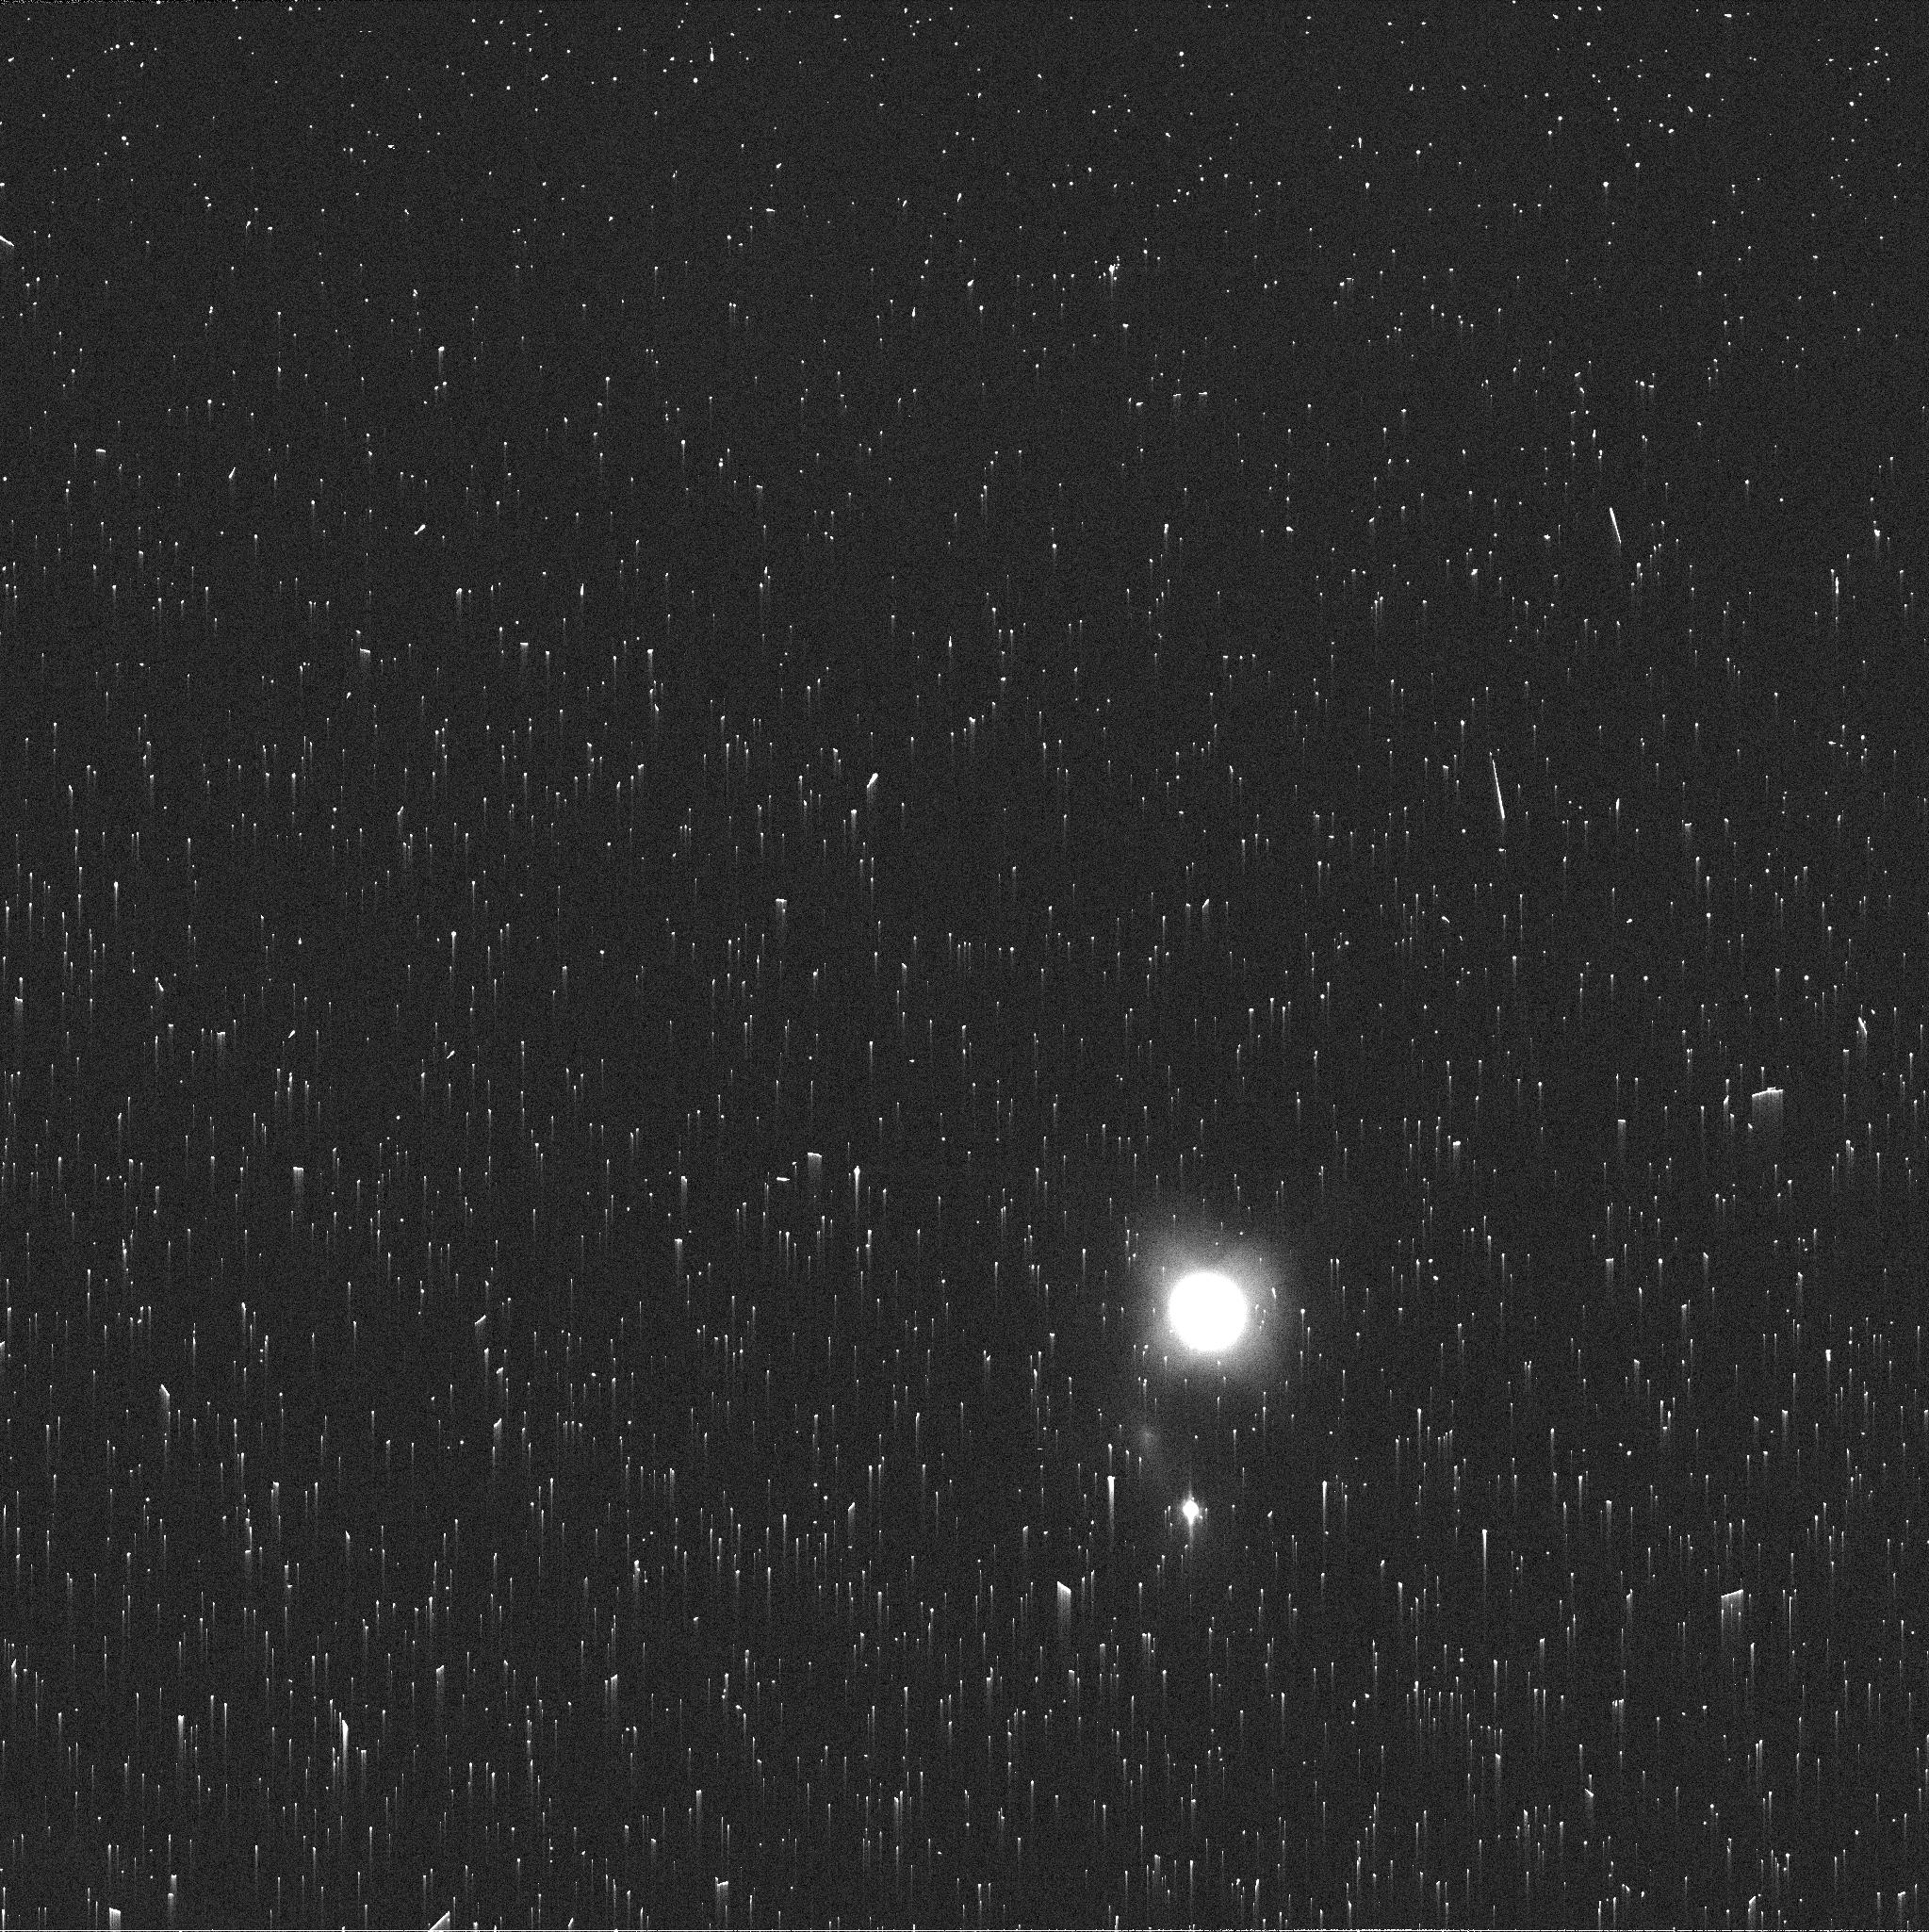
Target: NEPTUNE-MAPS. Instrument: WFC3/UVIS. Filter: FQ619N. Exposure: 2 min. Observation ID: ifcu24fgq

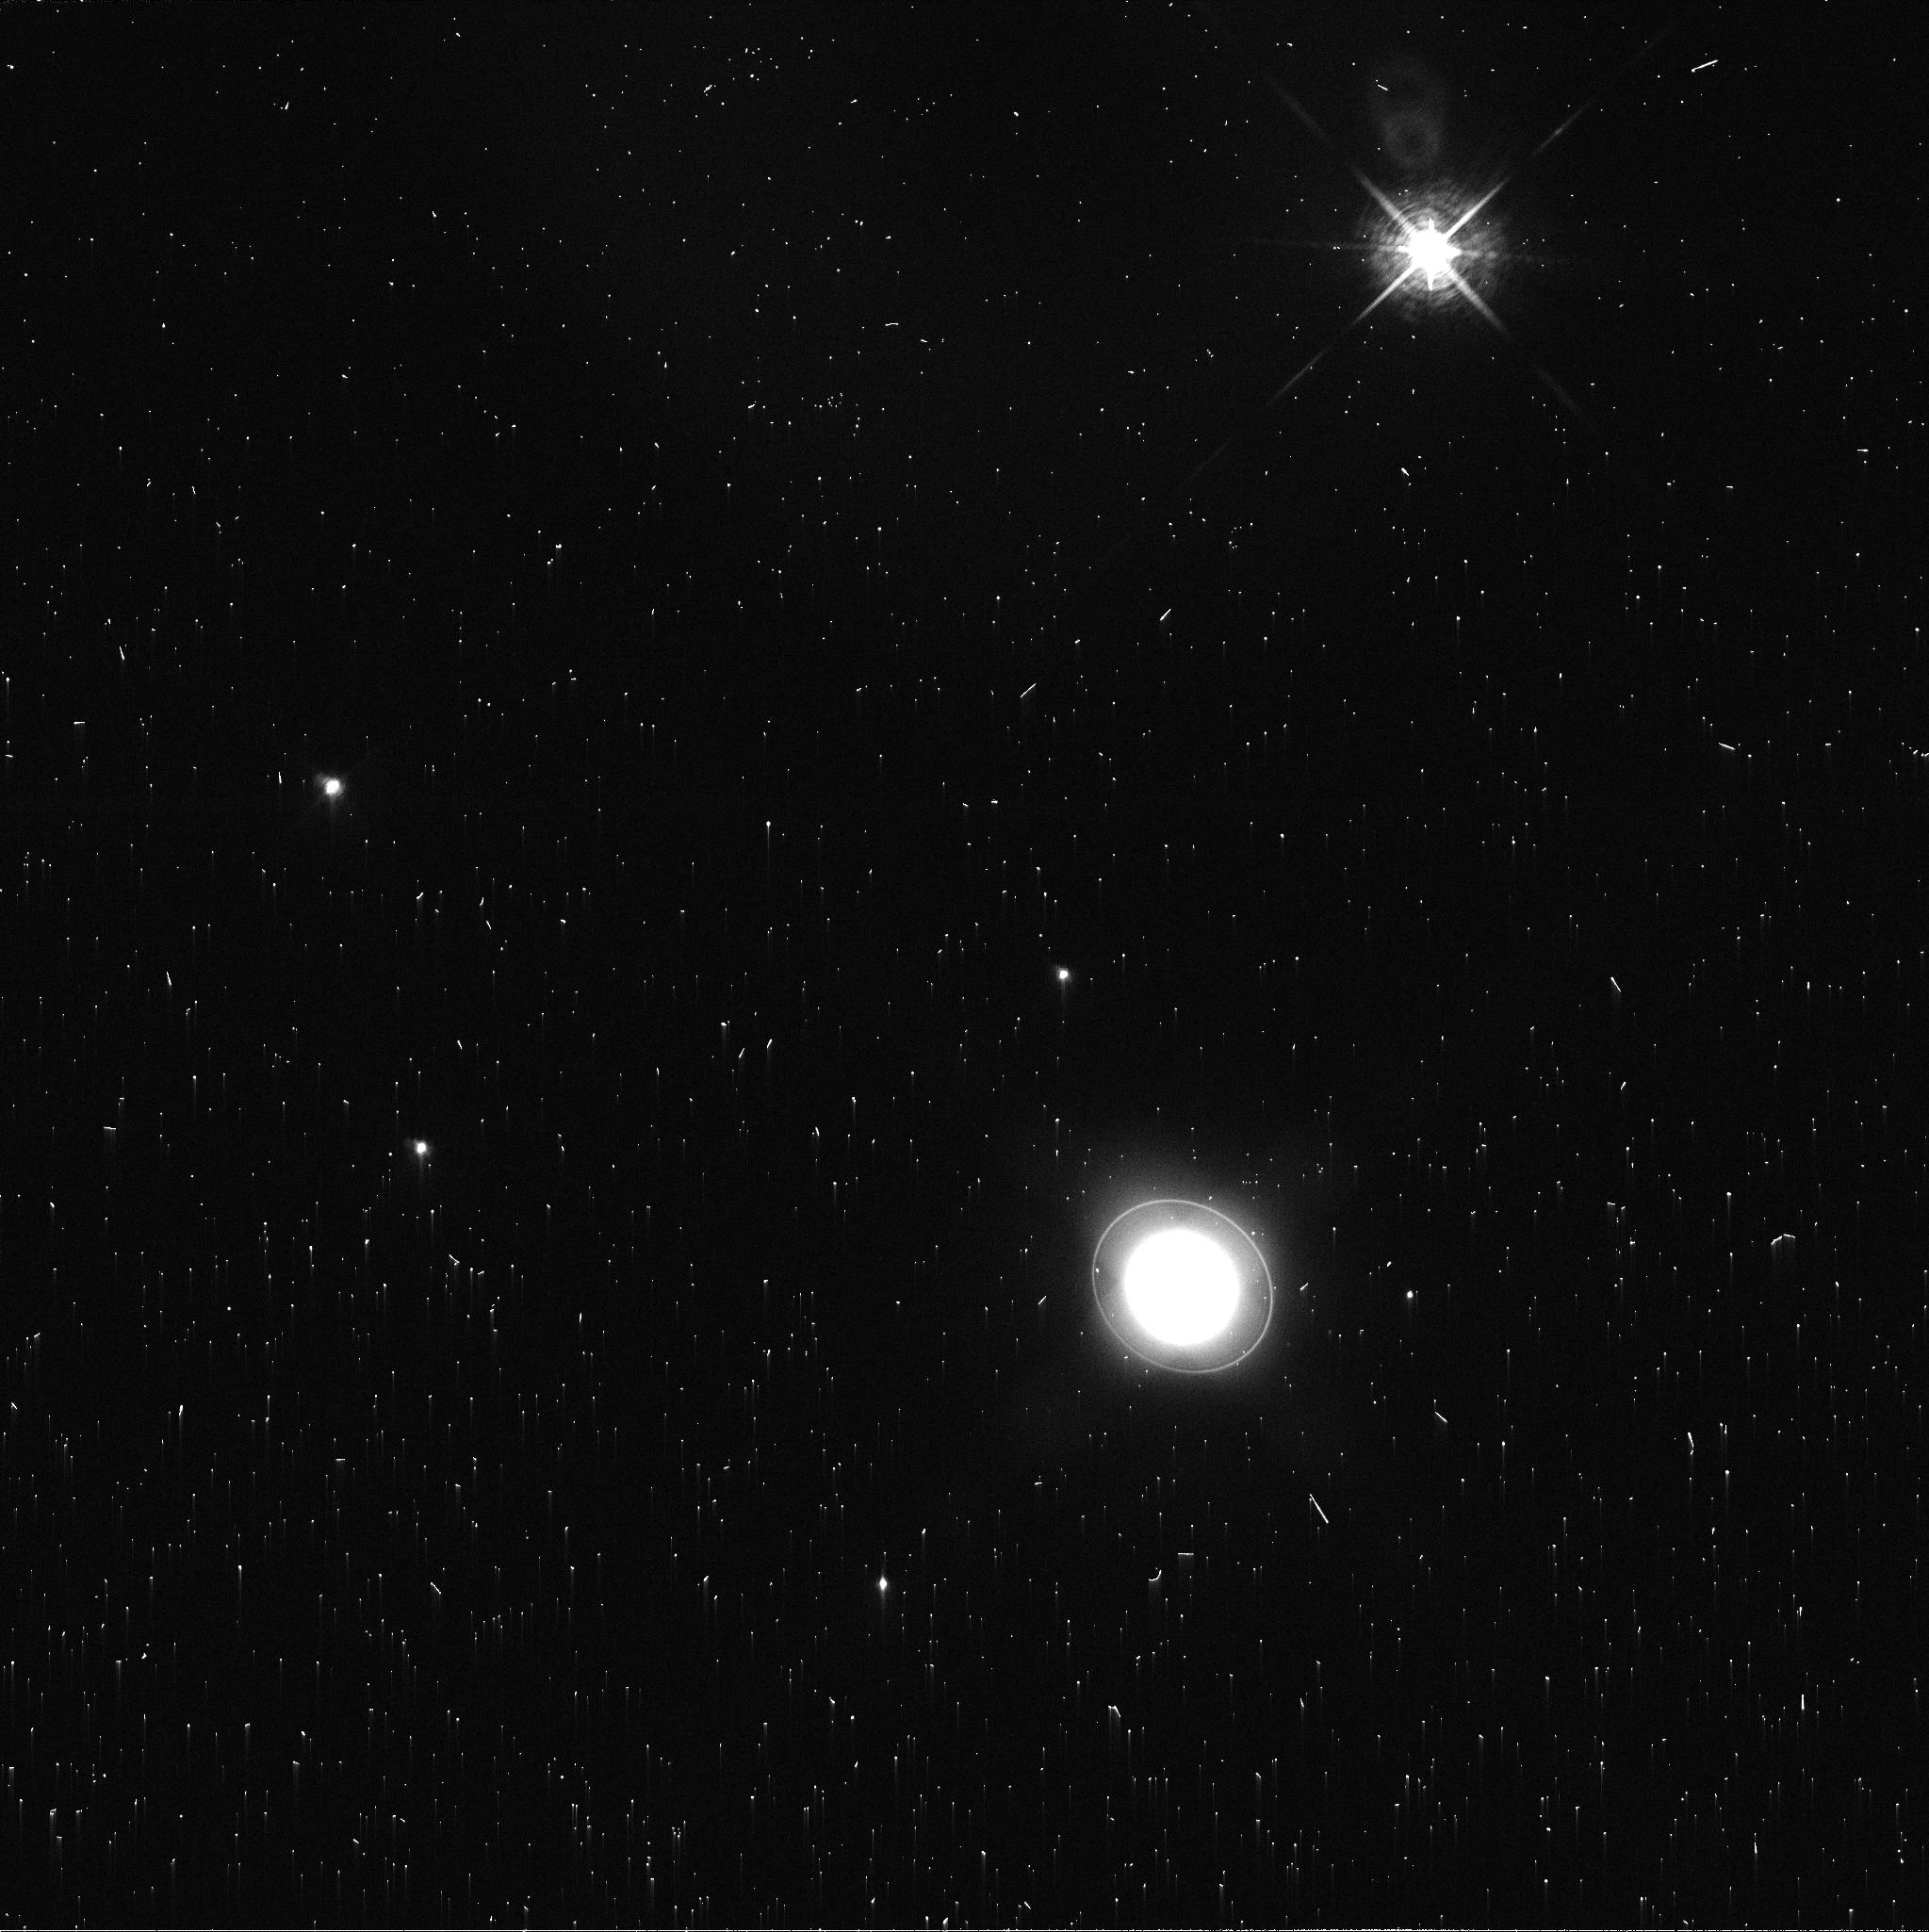
Target: URANUS-MAPS. Instrument: WFC3/UVIS. Filter: FQ619N. Exposure: 2 min. Observation ID: ifcu03gfq

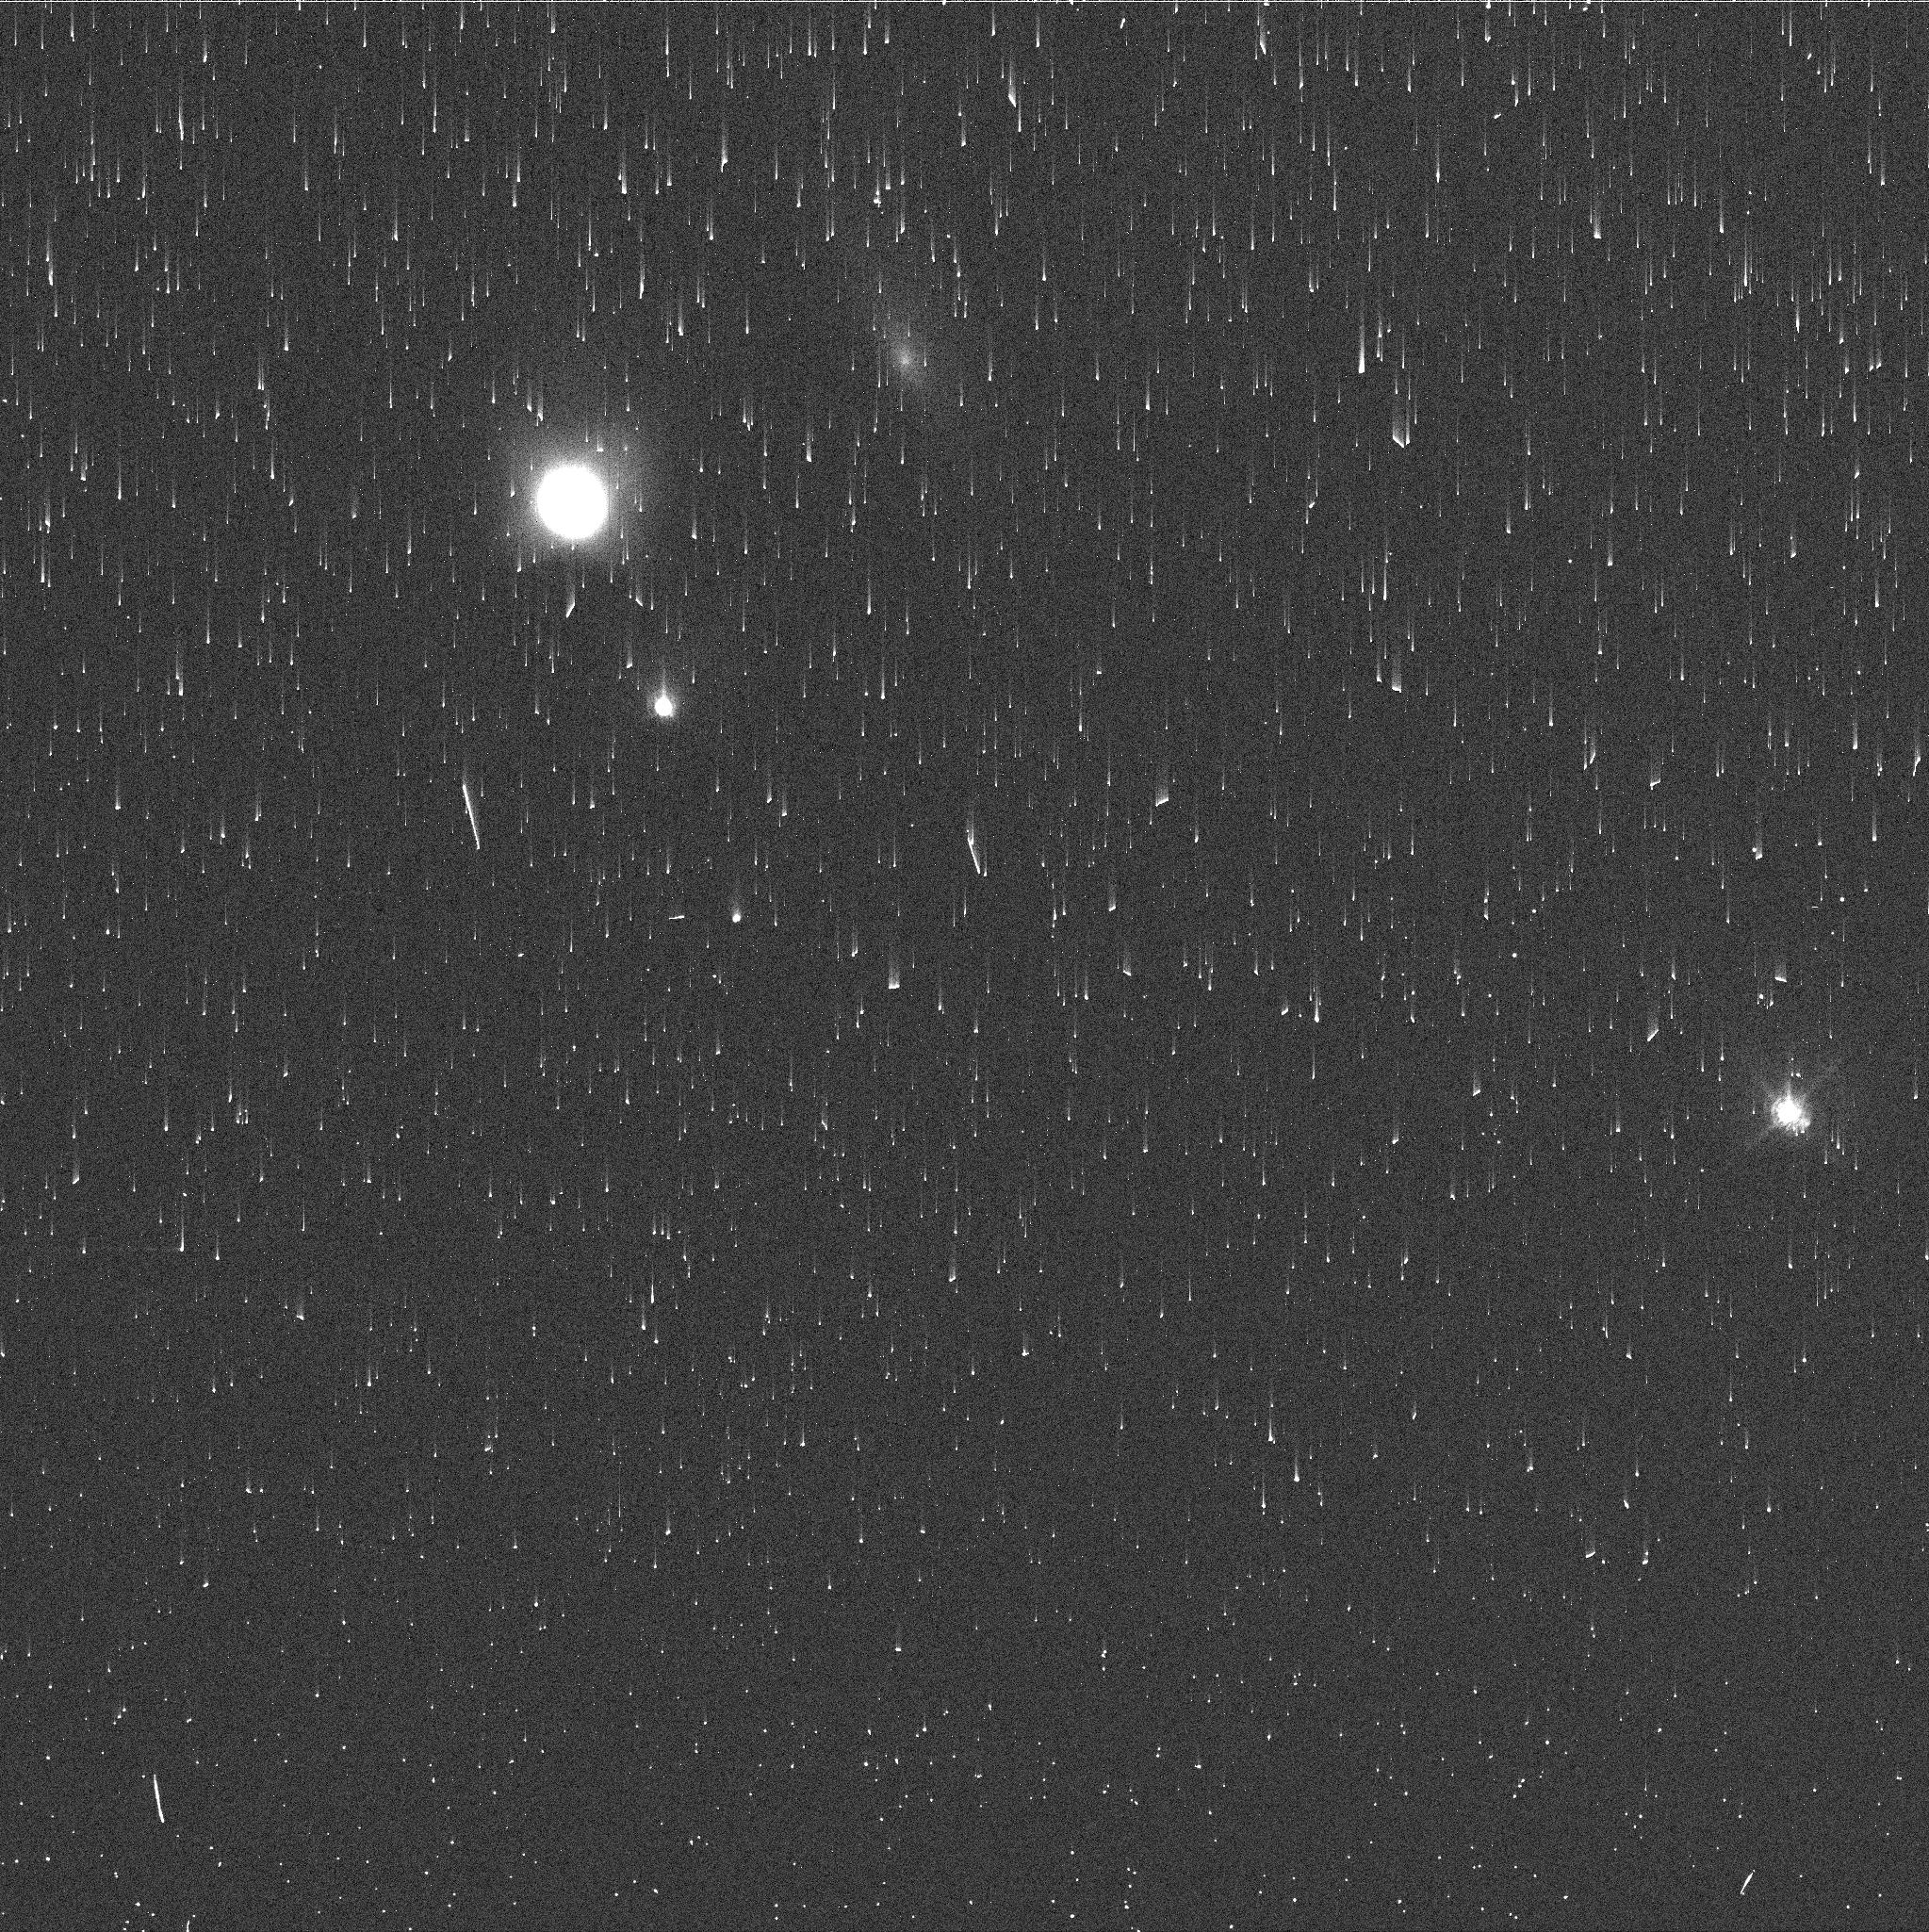
Target: NEPTUNE-MAPS. Instrument: WFC3/UVIS. Filter: FQ727N. Exposure: 2 min. Observation ID: ifcu26gjq

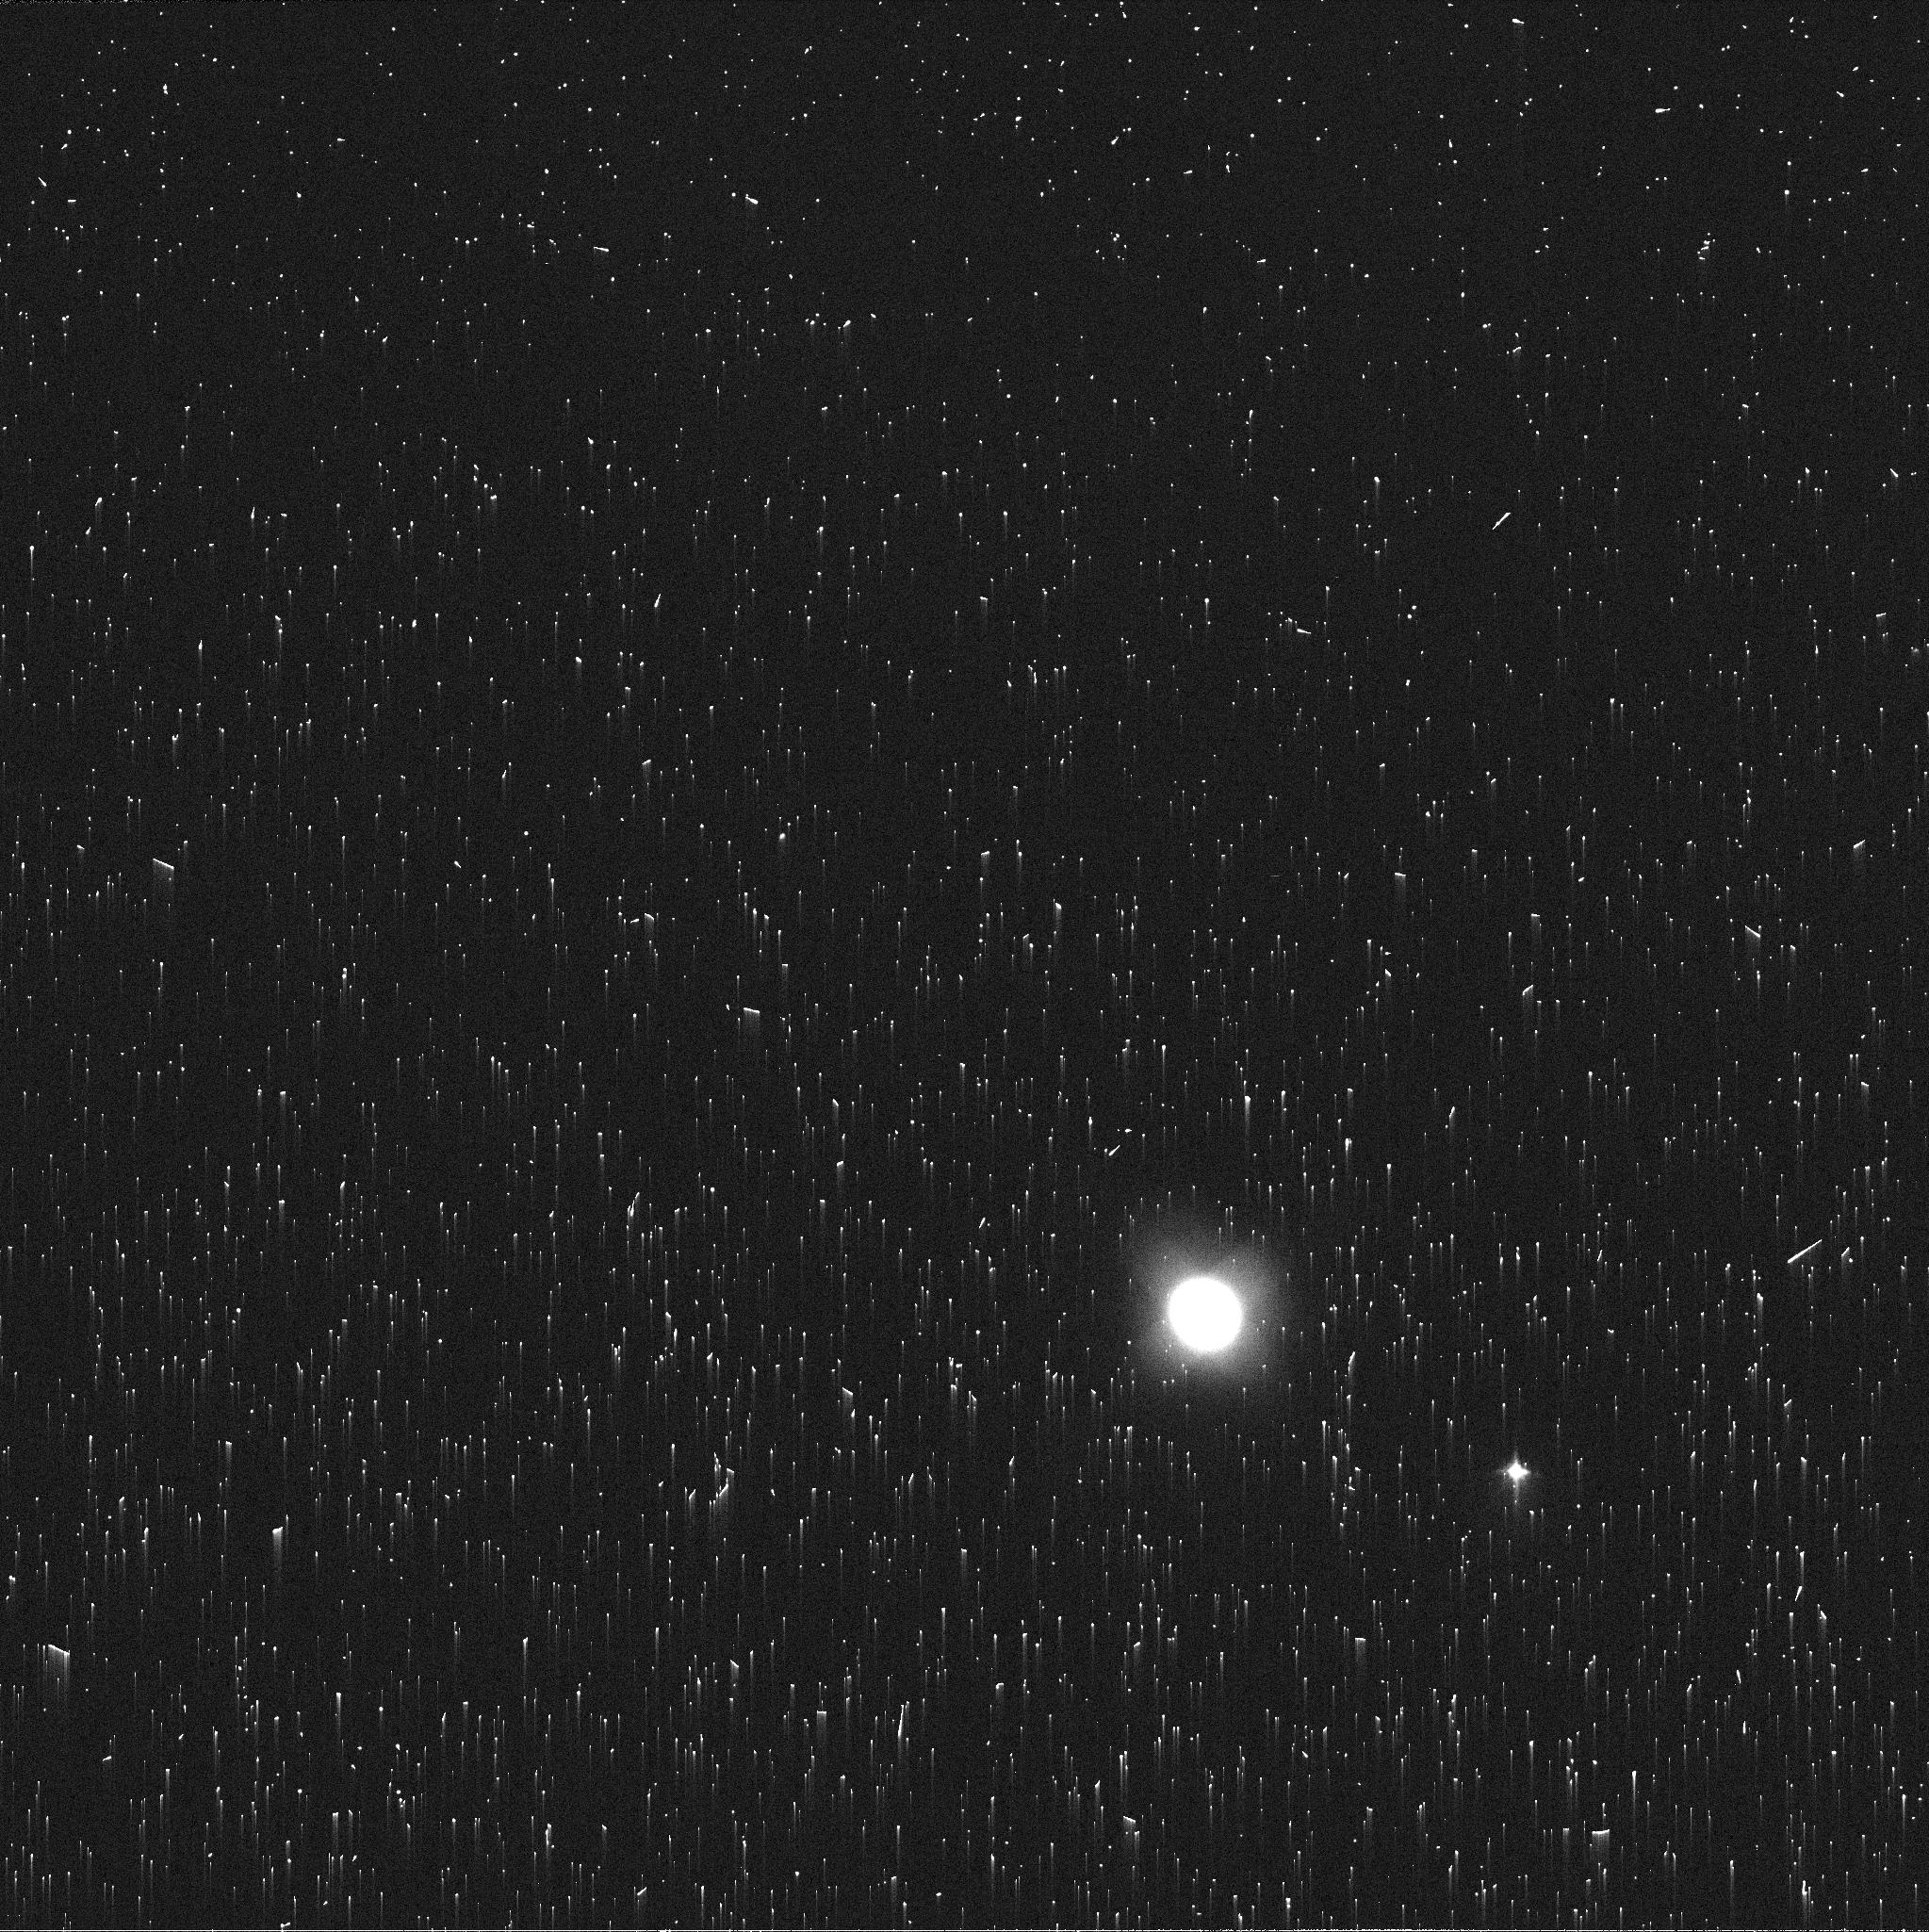
Target: NEPTUNE-MAPS. Instrument: WFC3/UVIS. Filter: FQ619N. Exposure: 2 min. Observation ID: ifcu29dwq

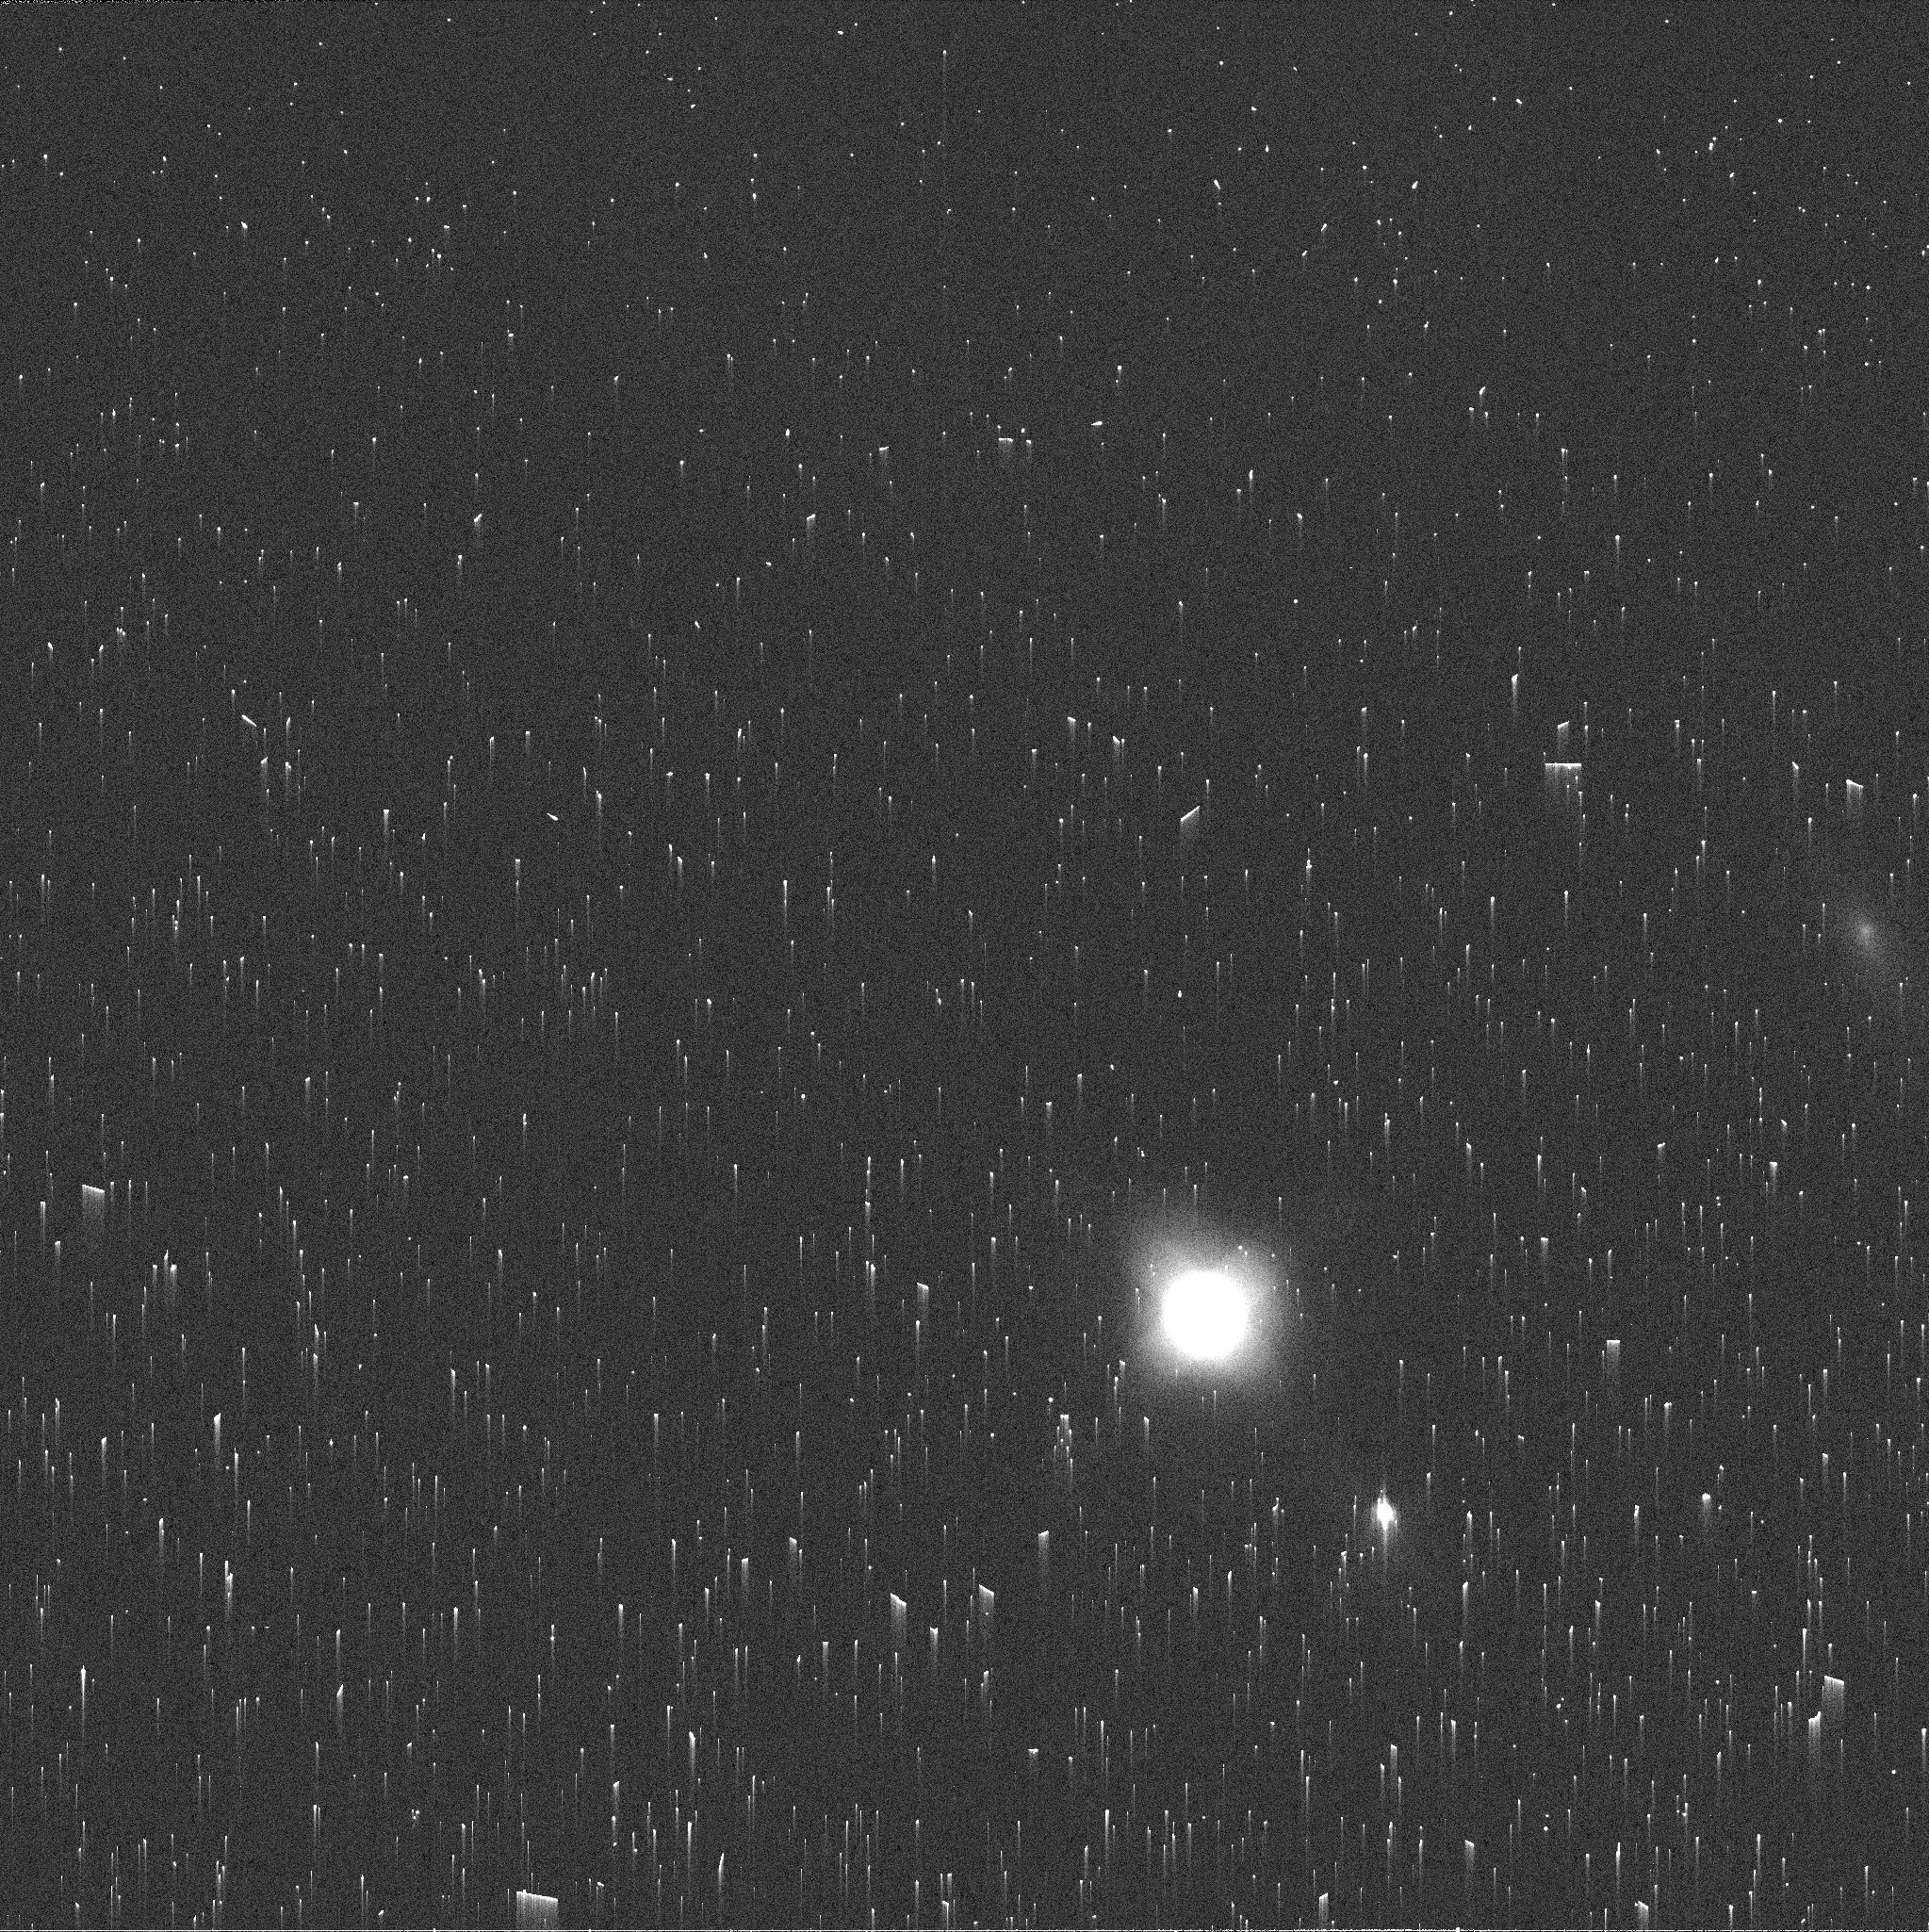
Target: NEPTUNE-MAPS. Instrument: WFC3/UVIS. Filter: FQ619N. Exposure: 2 min. Observation ID: ifcu27agq

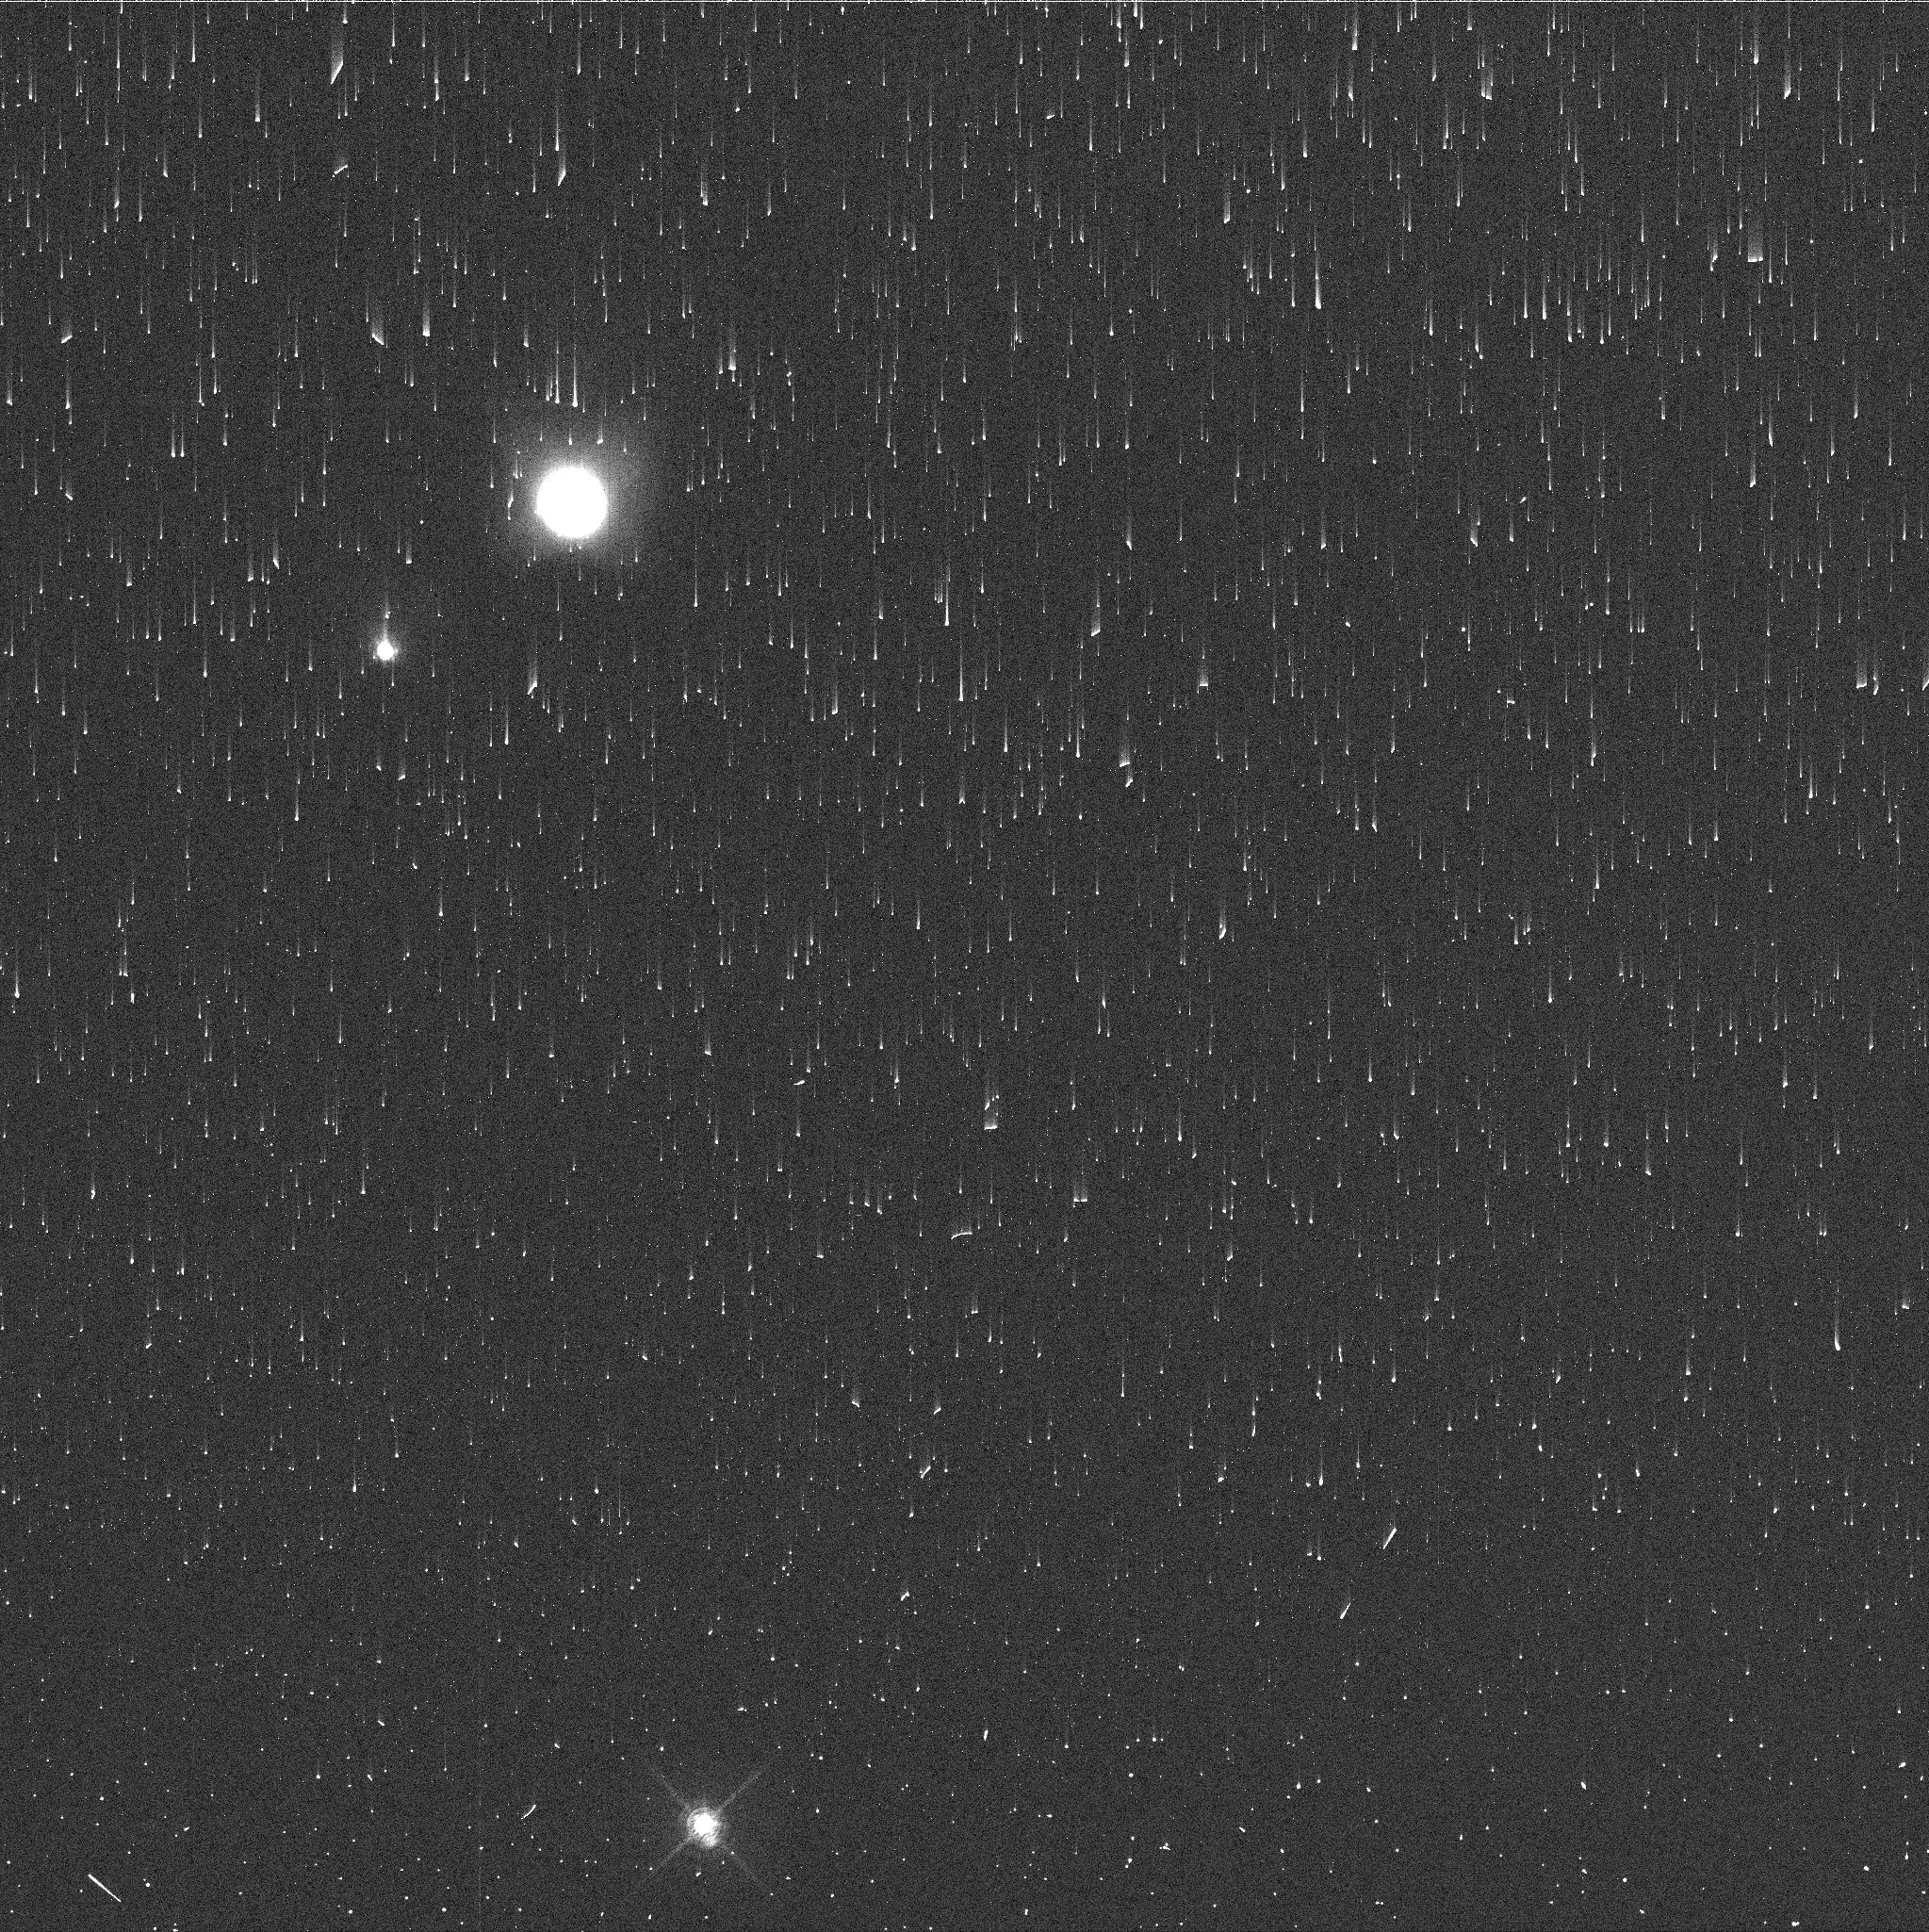
Target: NEPTUNE-MAPS. Instrument: WFC3/UVIS. Filter: FQ727N. Exposure: 2 min. Observation ID: ifcu22d7q

Hubble 2020: Outer Planet Atmospheres Legacy (OPAL) Program (PI: Simon, Amy)

Long time base observations of the outer planets are critical in understanding the atmospheric dynamics and evolution of the gas giants. We propose yearly monitoring of each giant planet for the remainder of Hubble's lifetime to provide a lasting legacy of increasingly valuable data for time-domain studies. The Hubble Space Telescope is a unique asset to planetary science, allowing high spatial resolution data with absolute photometric knowledge. For the outer planets, gas/ice giant planets Jupiter, Saturn, Uranus and Neptune, many phenomena happen on timescales of years to decades, and the data we propose are beyond the scope of a typical GO program. Hubble is the only platform that can provide high spatial resolution global studies of cloud coloration, activity, and motion on a consistent time basis to help constrain the underlying mechanics.